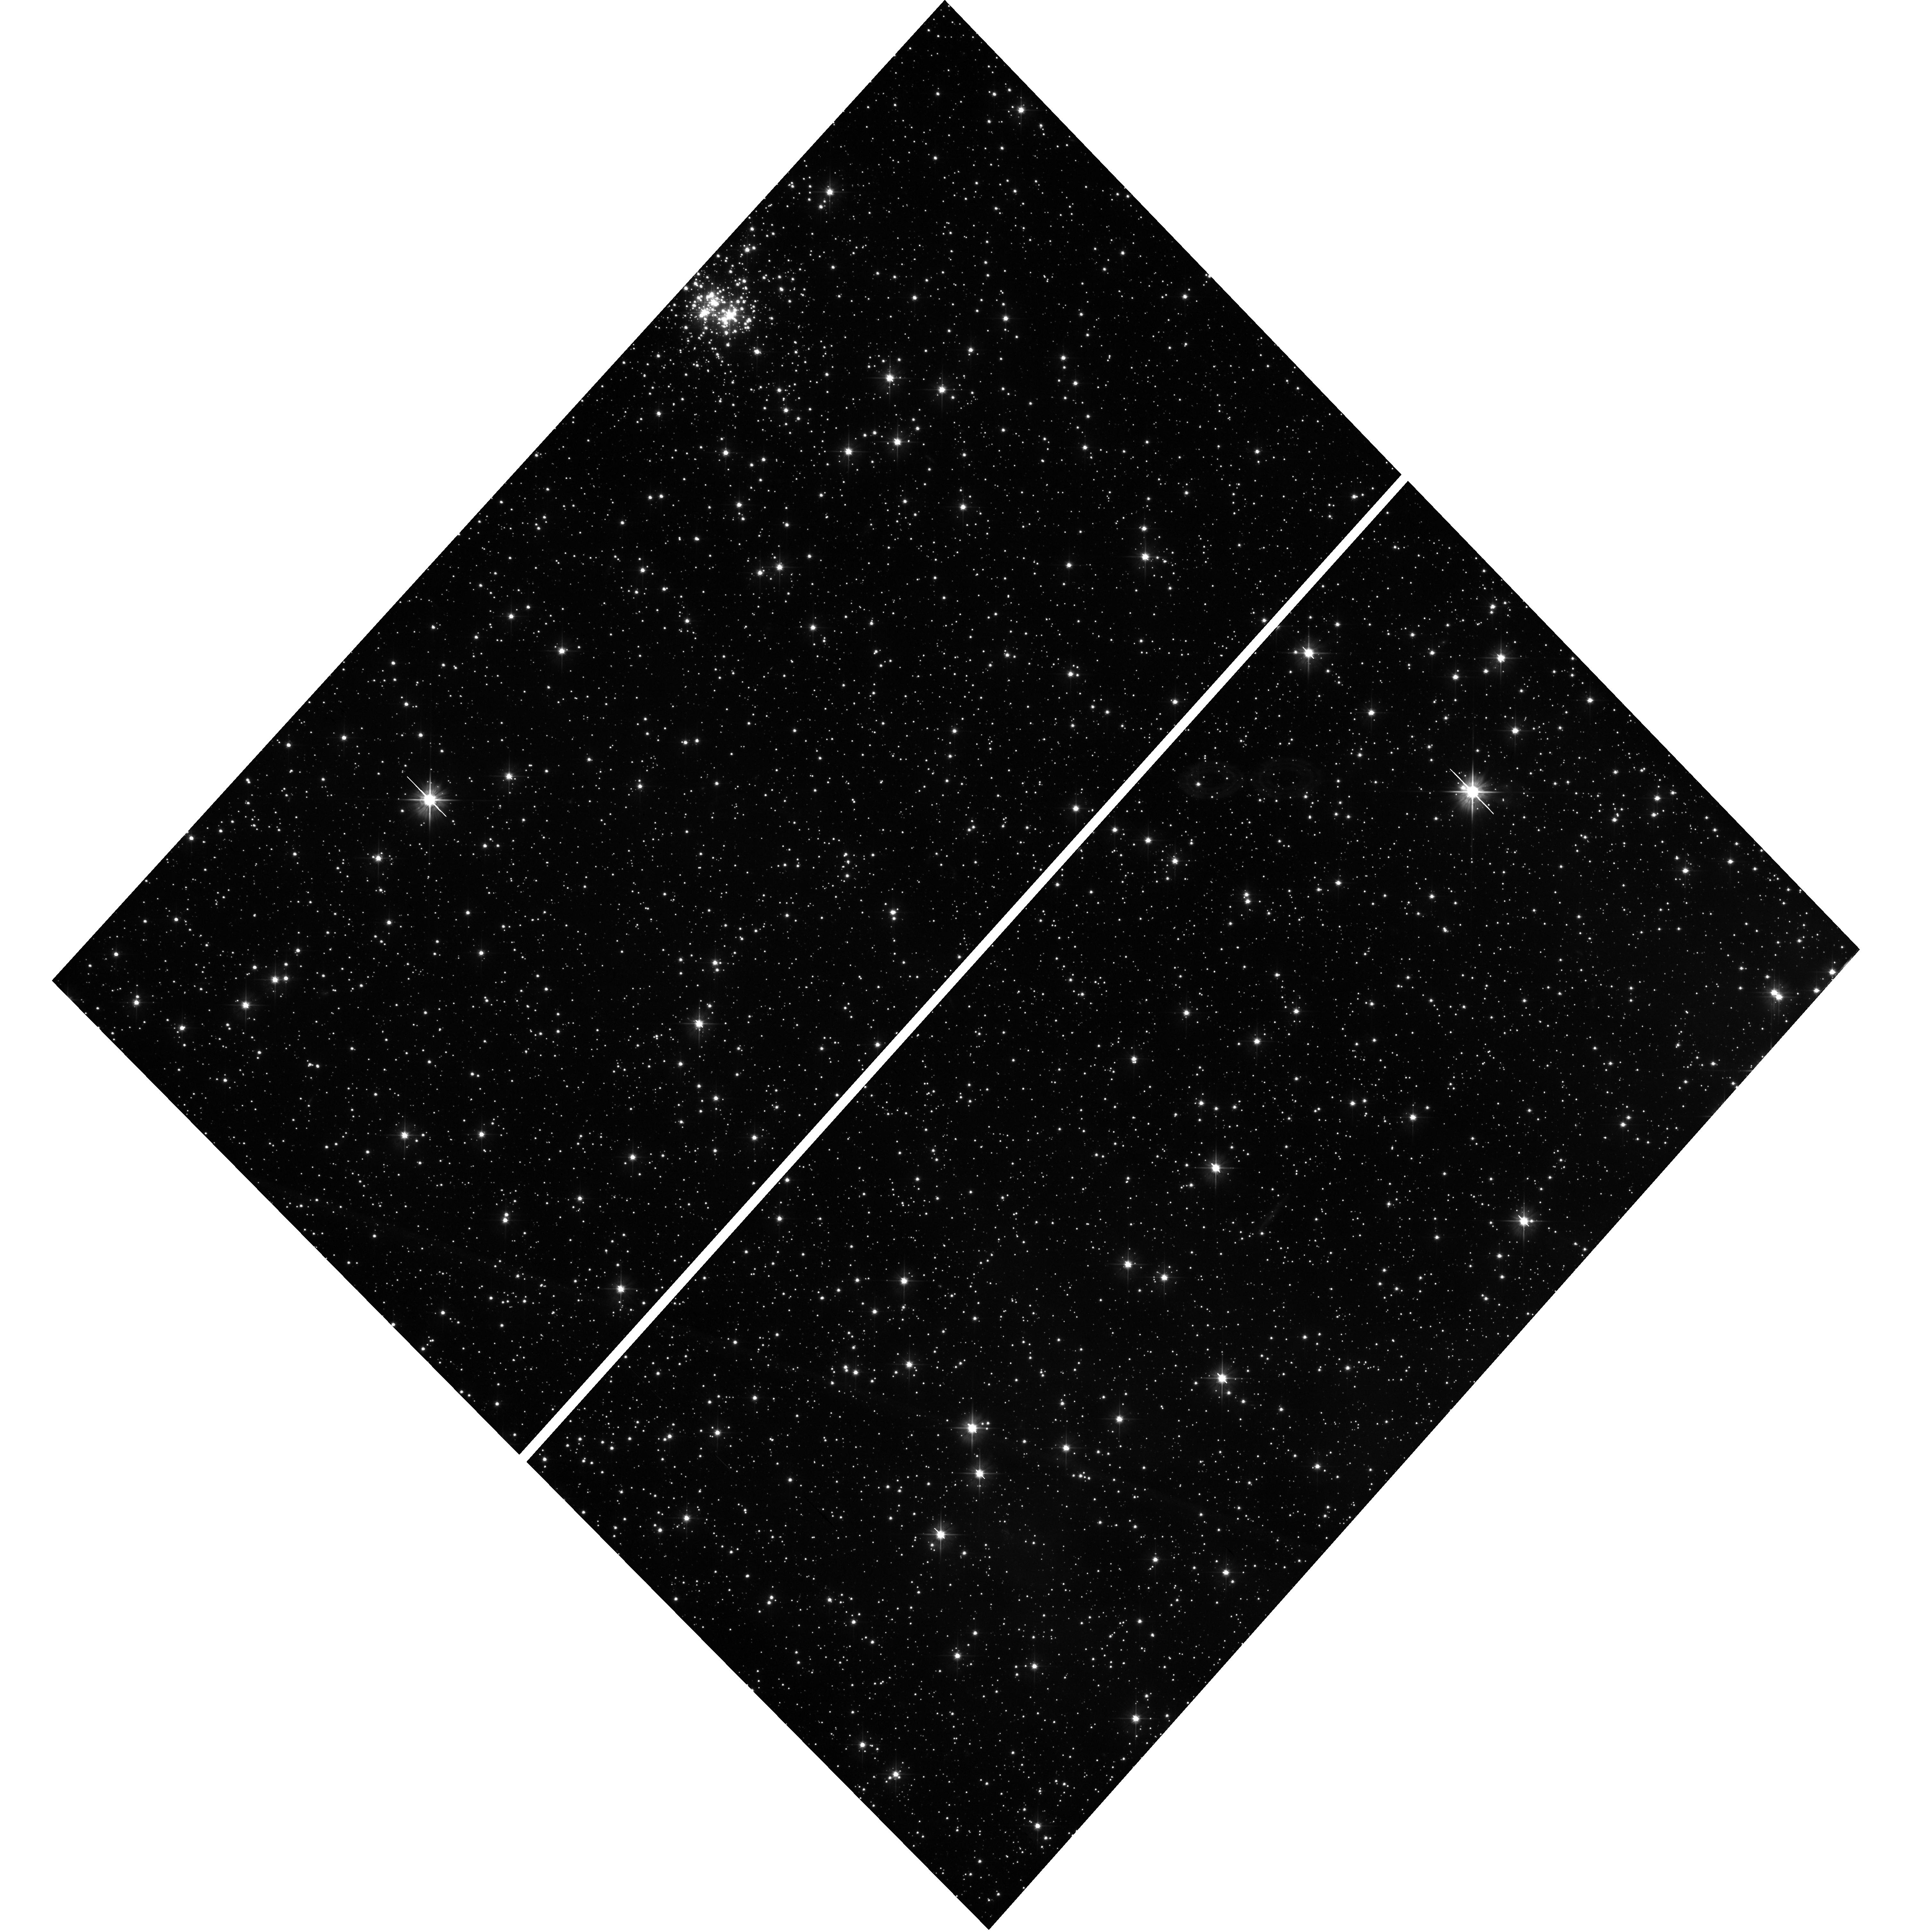
Target: field at RA 15.066°, Dec -72.114°. Instrument: WFC3/UVIS. Filter: F475X. Exposure: 35 min. Observation ID: hst_17530_16_wfc3_uvis_f475x_ifa816

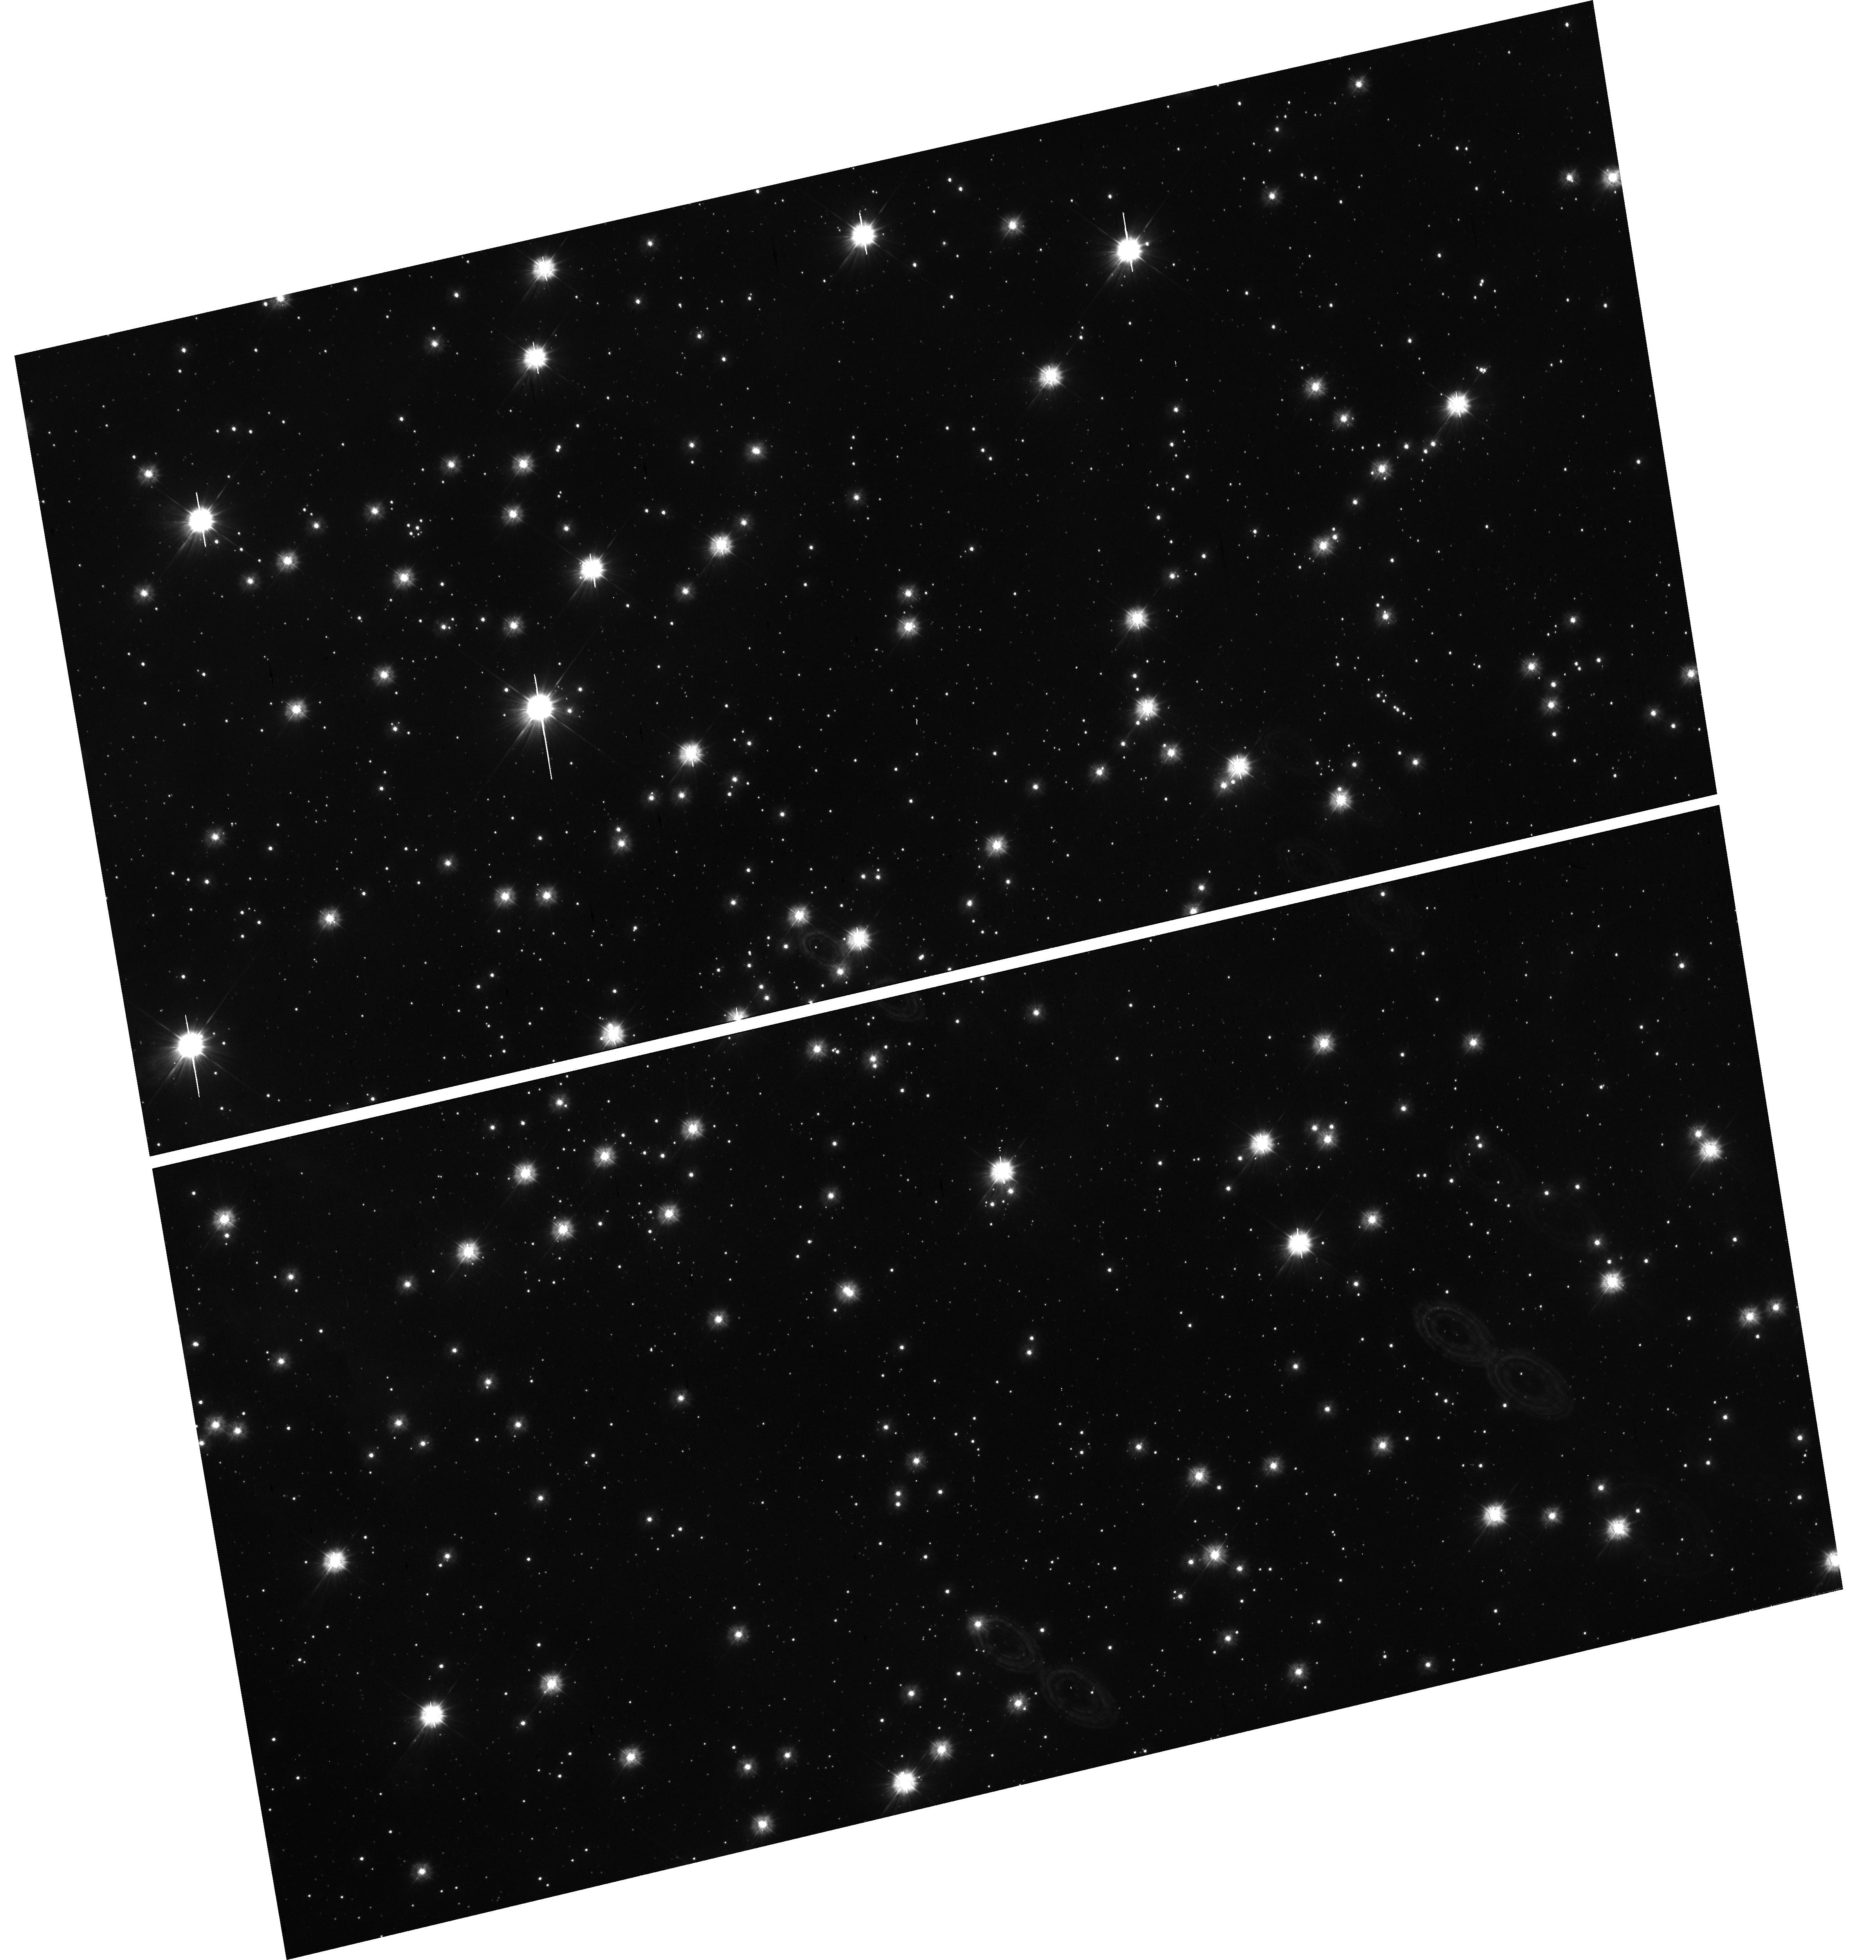
Target: field at RA 15.862°, Dec -72.067°. Instrument: WFC3/UVIS. Filter: F300X. Exposure: 37 min. Observation ID: hst_17530_13_wfc3_uvis_f300x_ifa813

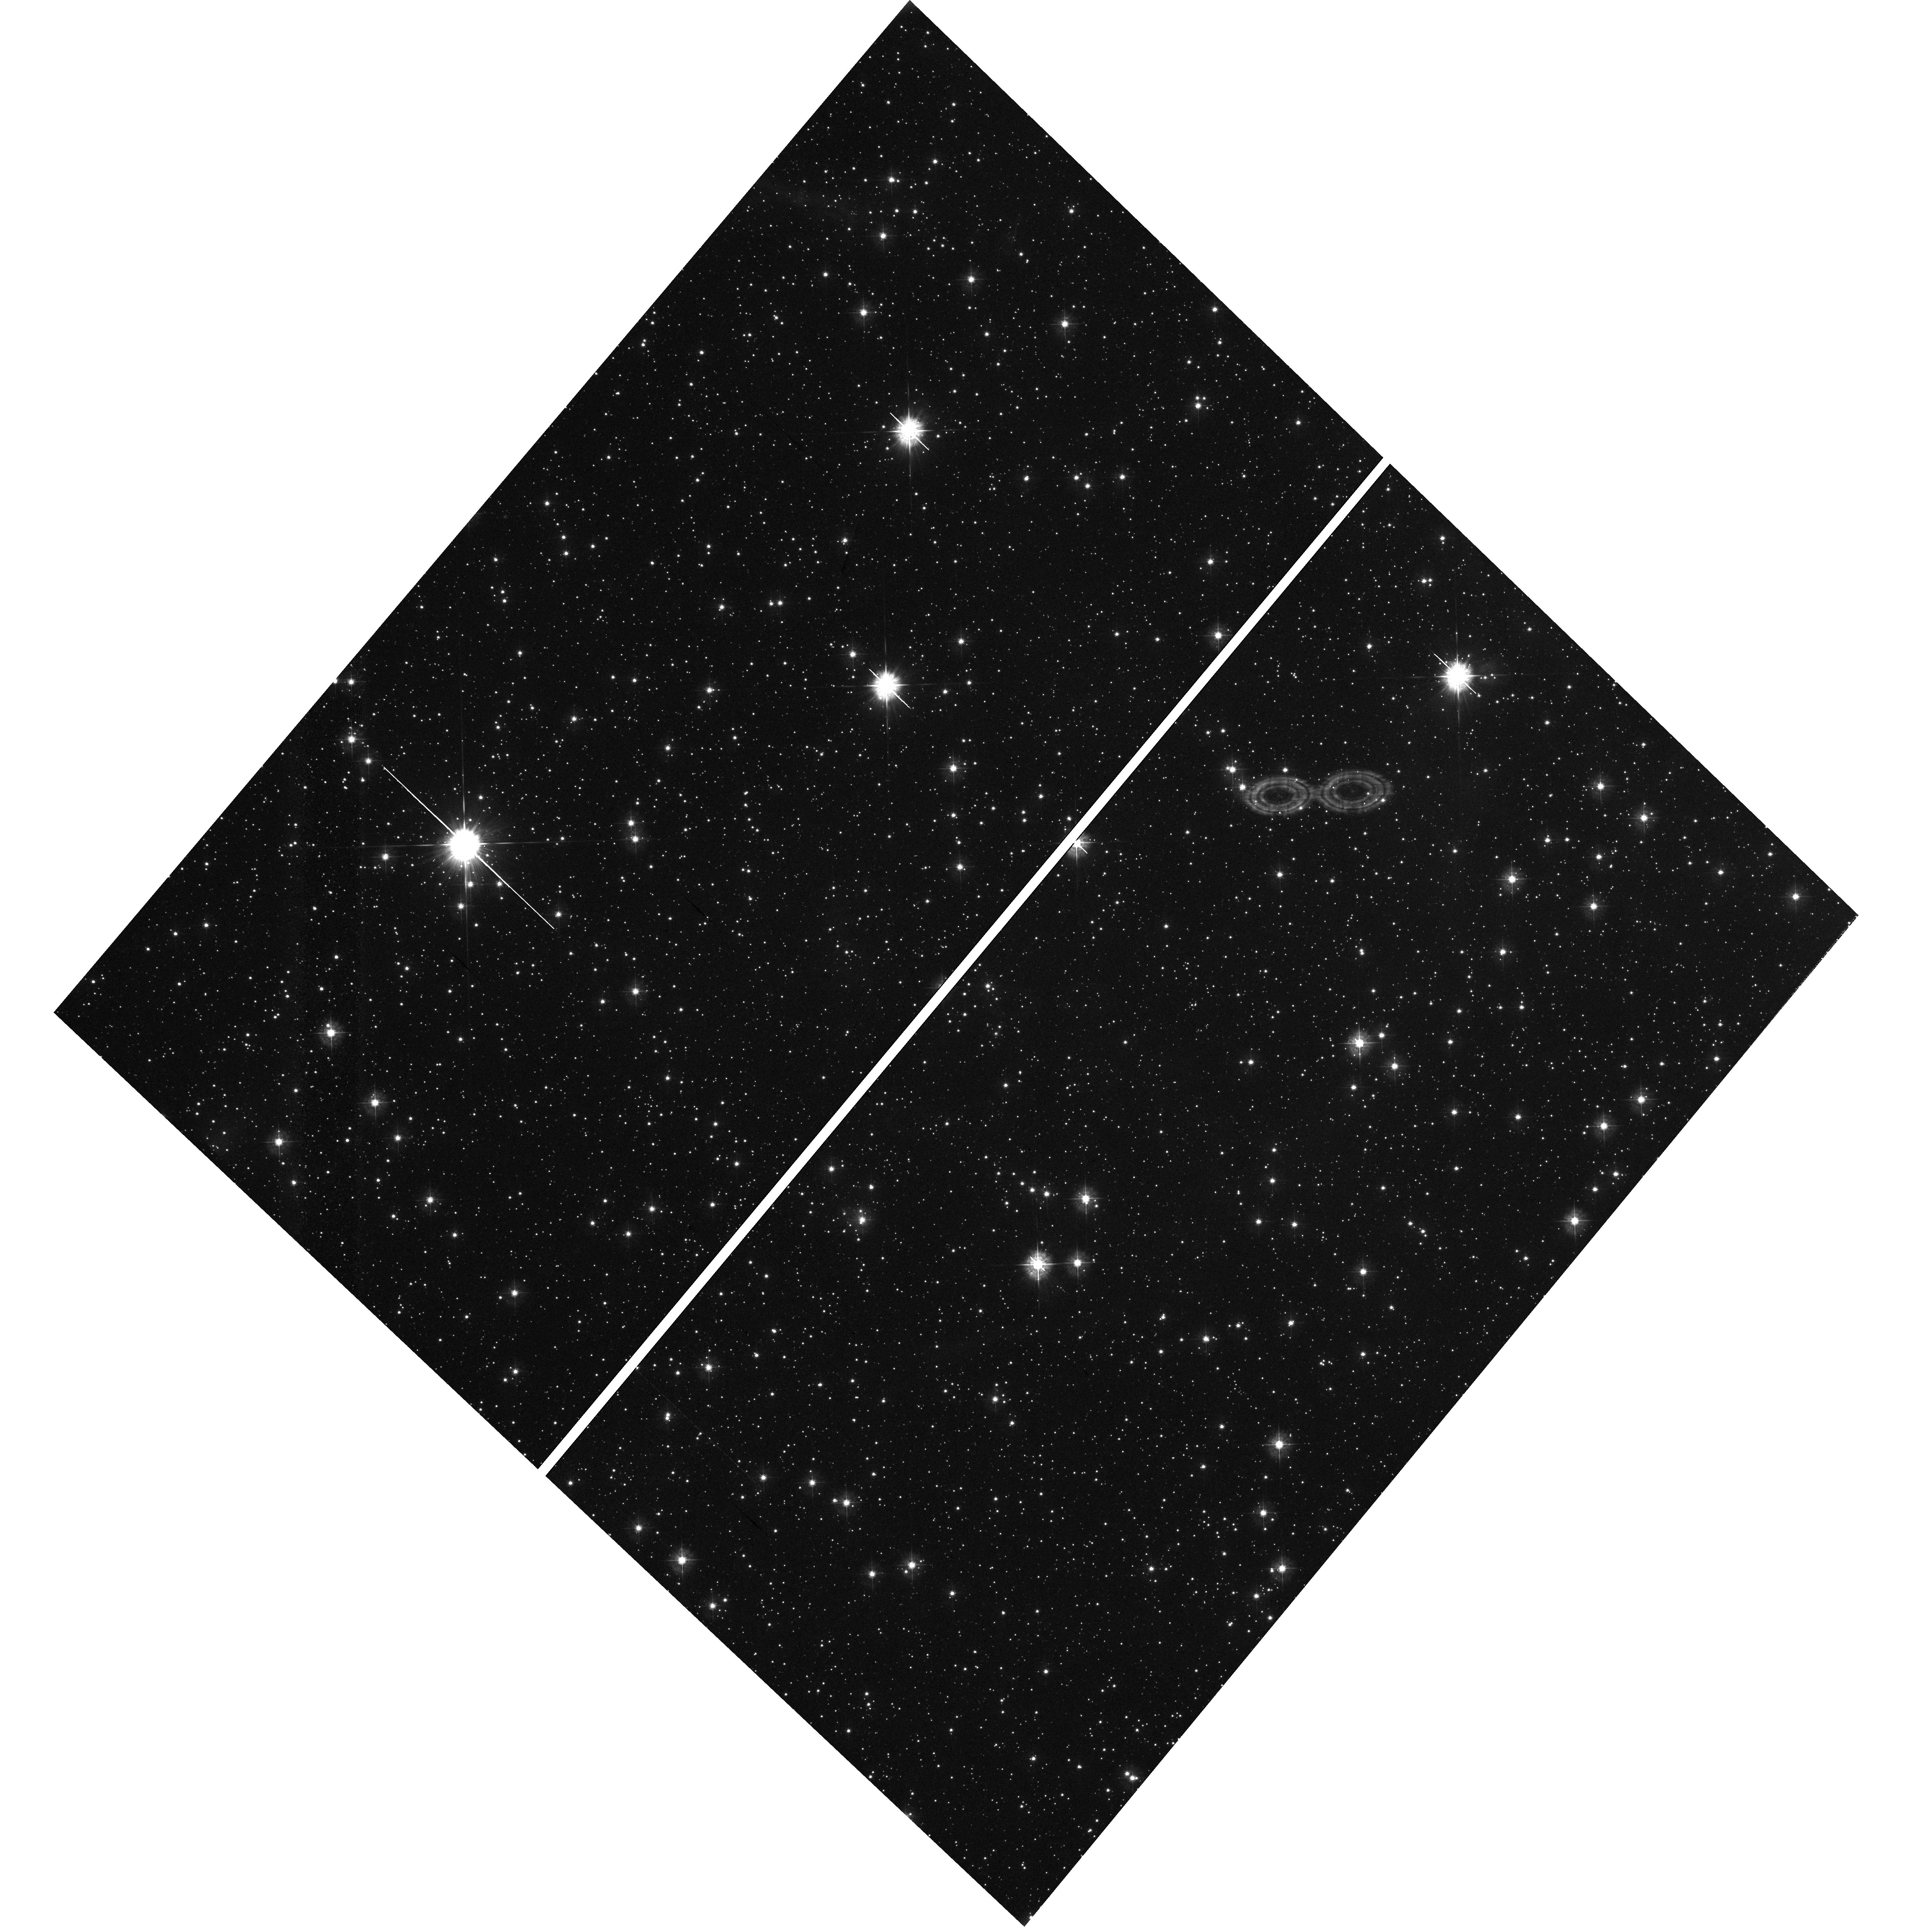
Target: field at RA 14.965°, Dec -72.239°. Instrument: WFC3/UVIS. Filter: F390W. Exposure: 35 min. Observation ID: hst_17530_18_wfc3_uvis_f390w_ifa818

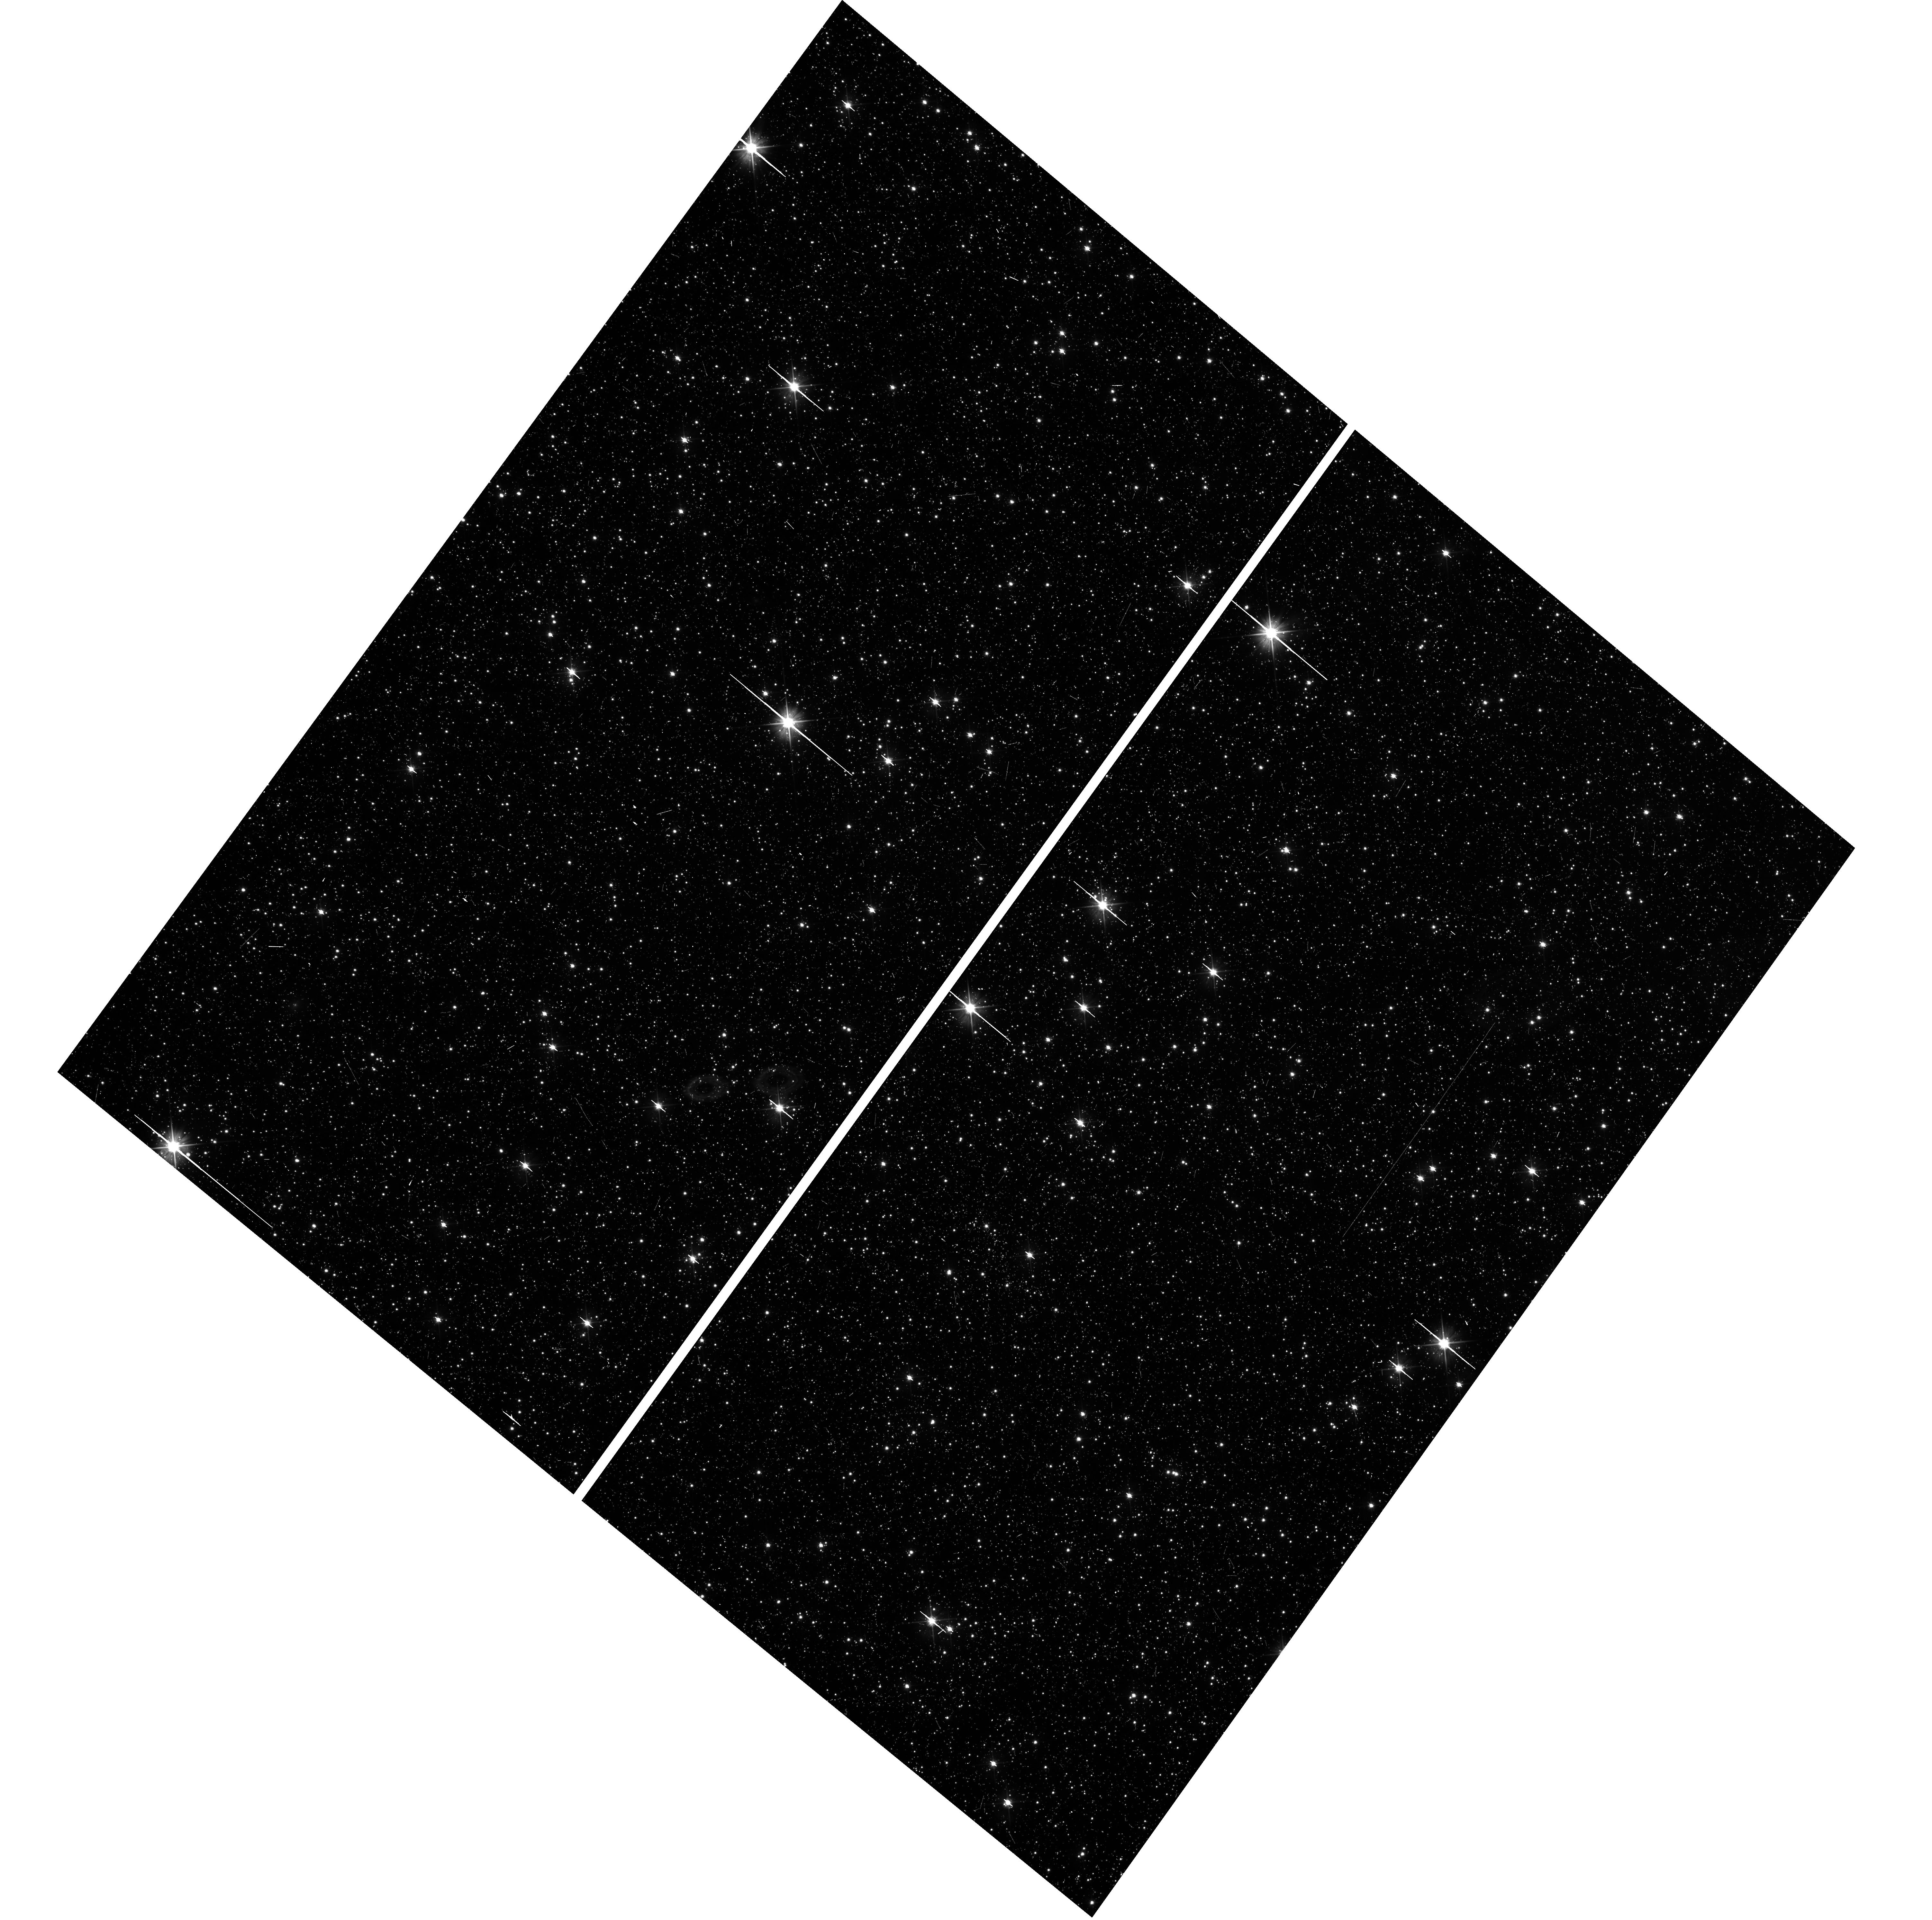
Target: field at RA 12.882°, Dec -72.812°. Instrument: WFC3/UVIS. Filter: F475X. Exposure: 13 min. Observation ID: hst_17530_02_wfc3_uvis_f475x_ifa802

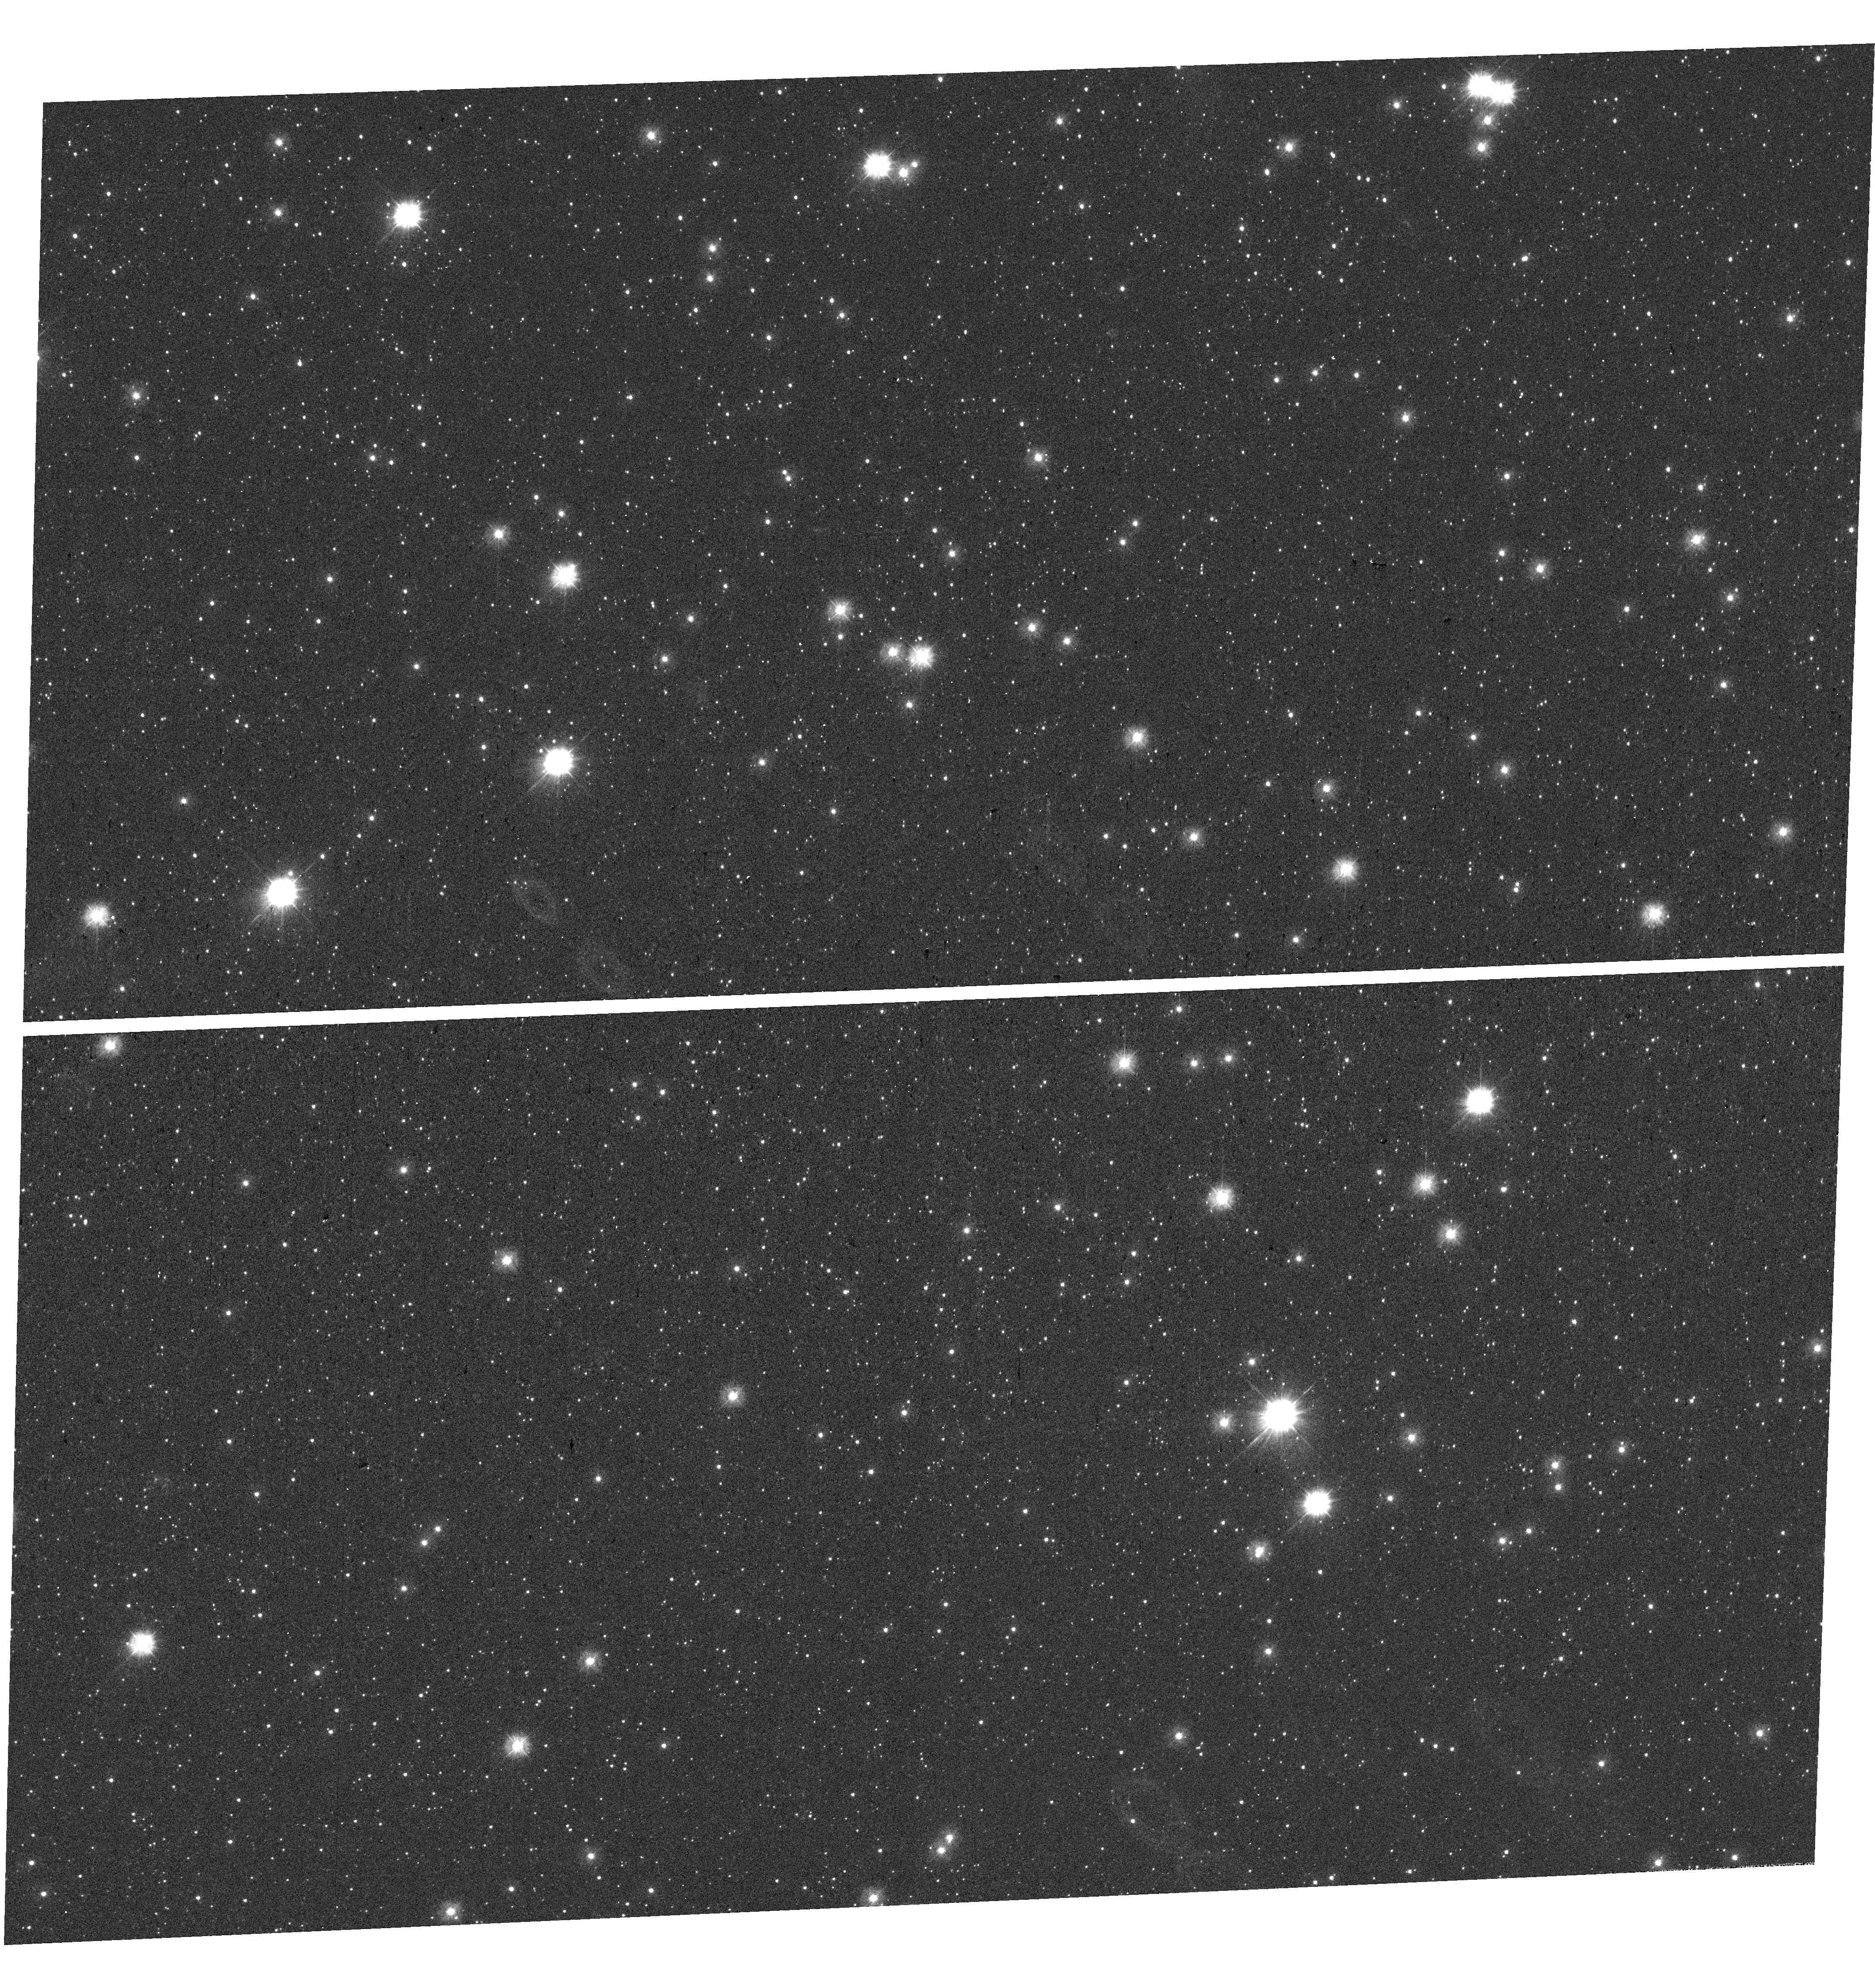
Target: field at RA 16.375°, Dec -72.373°. Instrument: WFC3/UVIS. Filter: F300X. Exposure: 18 min. Observation ID: hst_17530_06_wfc3_uvis_f300x_ifa806

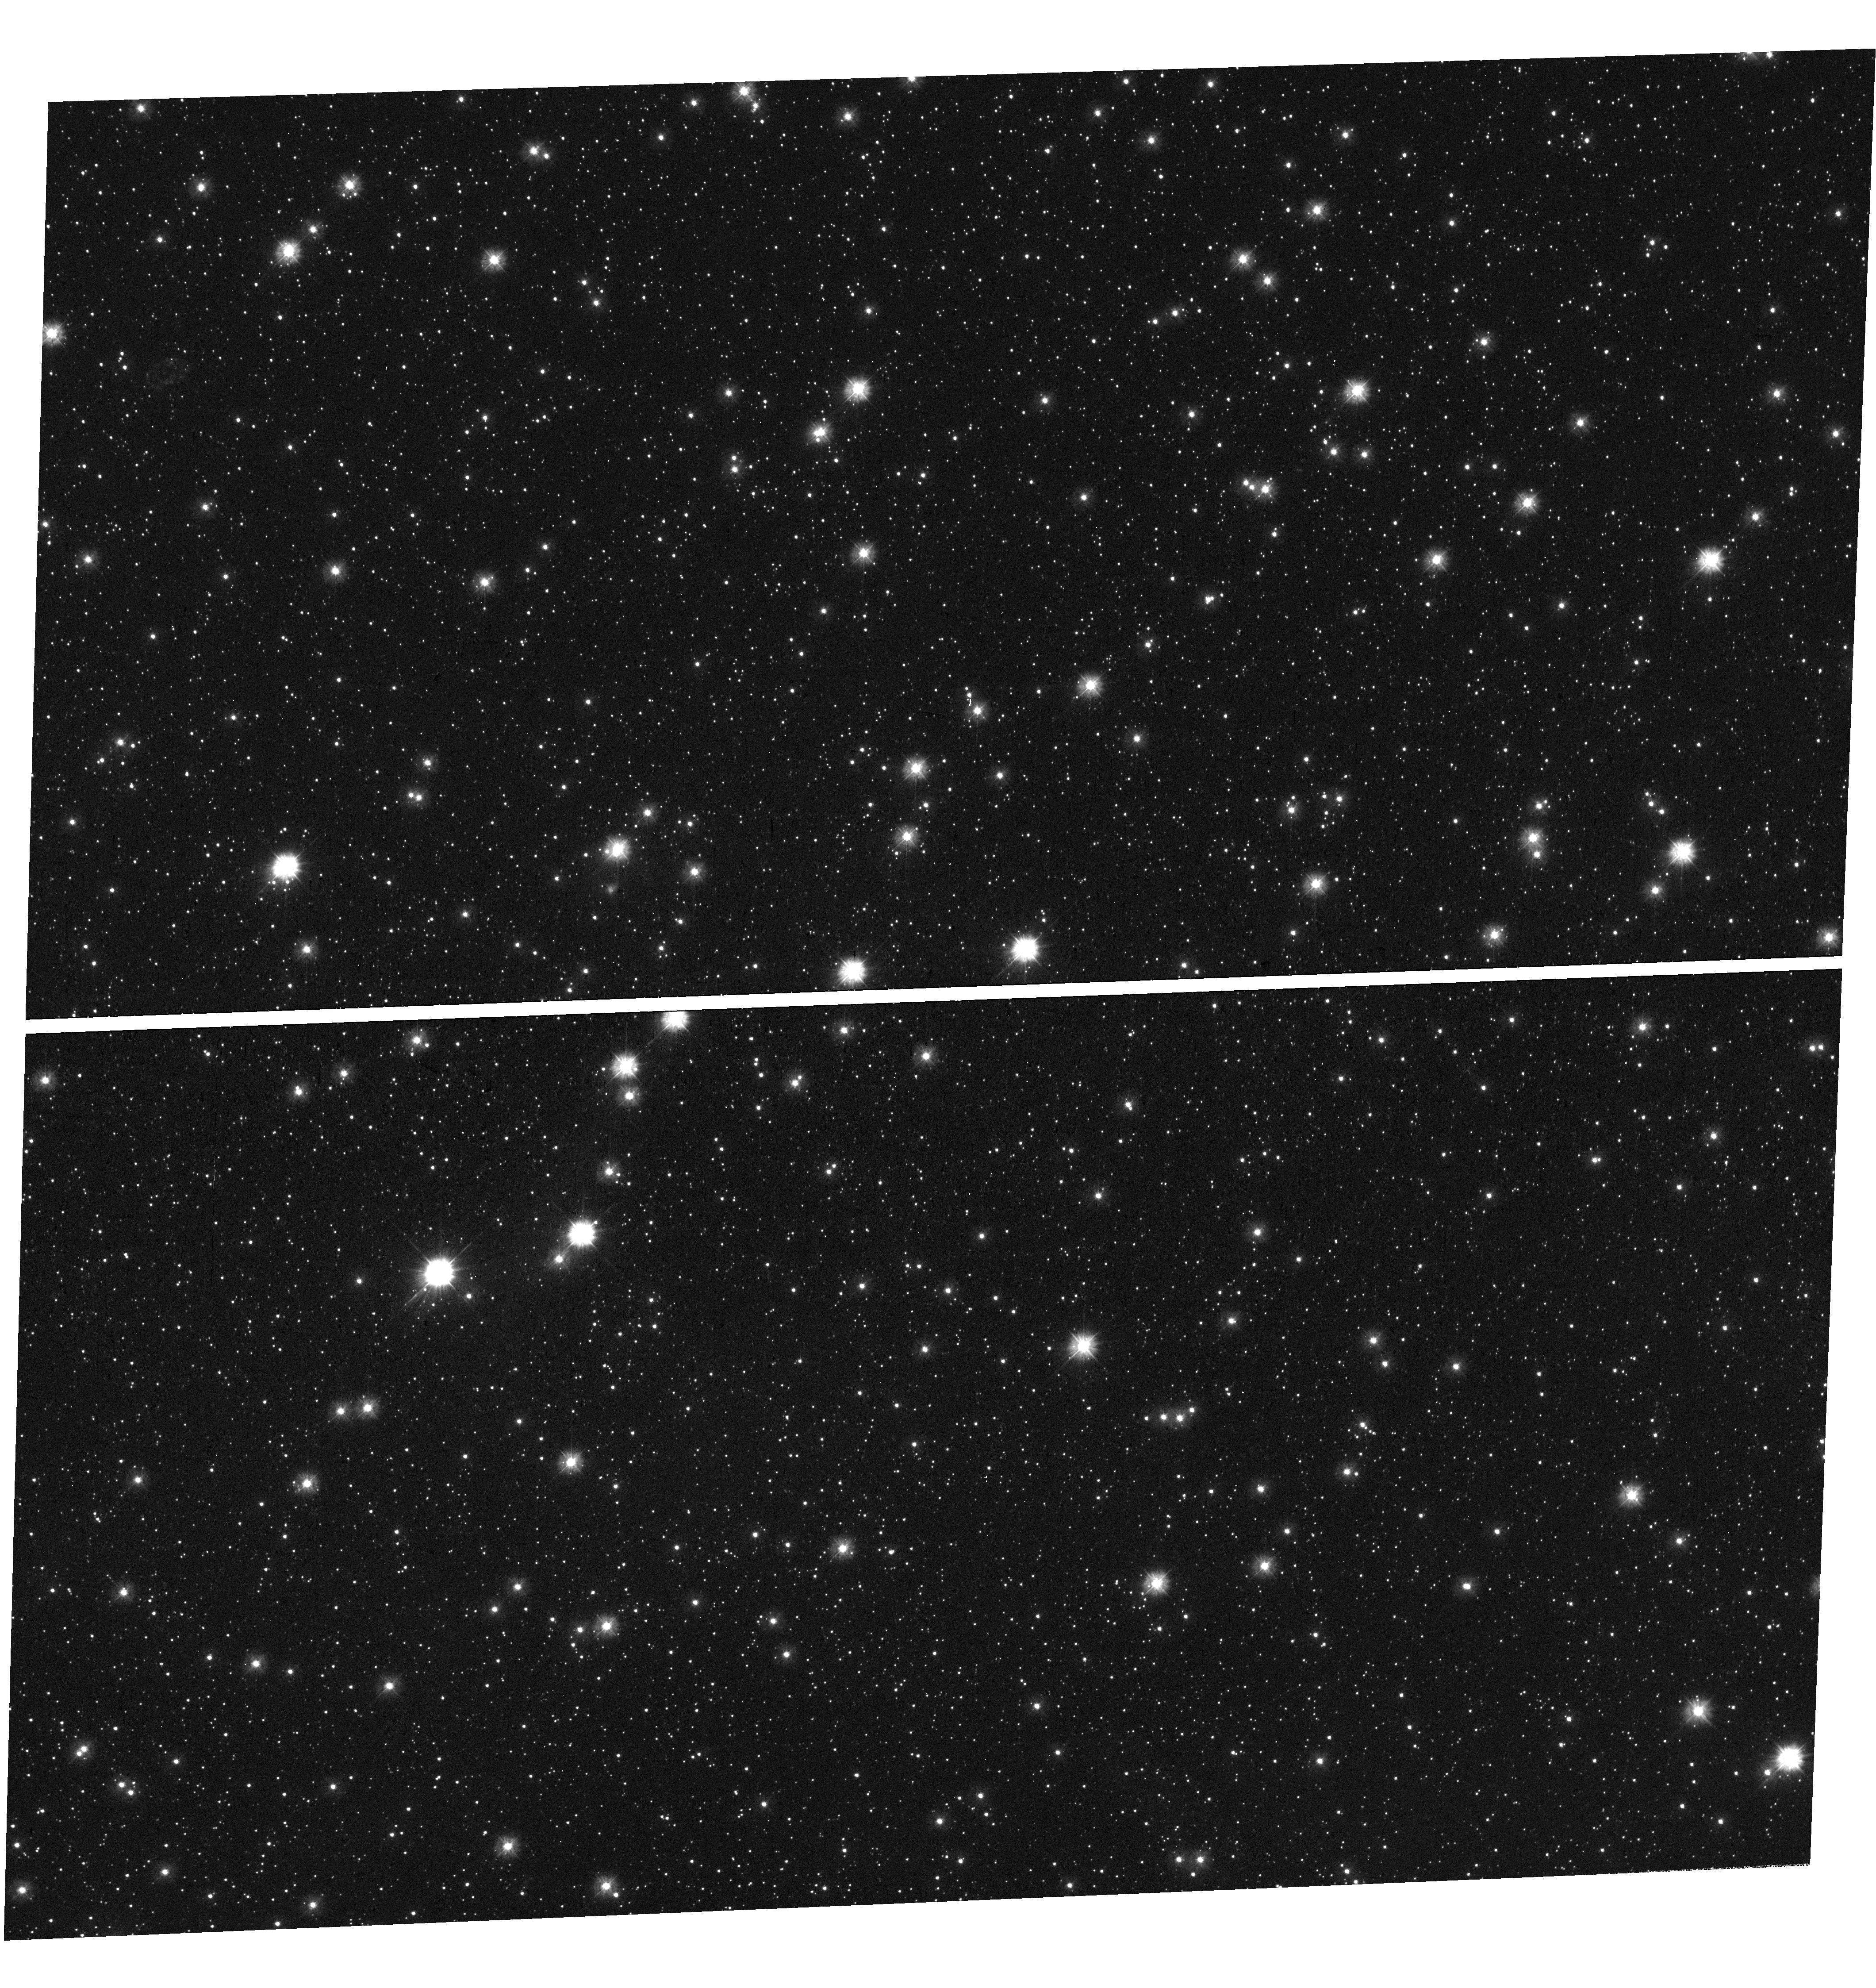
Target: field at RA 13.661°, Dec -72.659°. Instrument: WFC3/UVIS. Filter: F300X. Exposure: 42 min. Observation ID: hst_17530_20_wfc3_uvis_f300x_ifa820

Hot and cool - hot companions as probes of red supergiants (PI: Patrick, Lee)

Most massive stars are born in binary systems, with 70% expected to interact with a companion within their lifetimes. The consequences of these interactions for subsequent evolutionary stages and for the endpoints of stellar evolution are still not well understood, particularly in both low-metallicity environments and for the red supergiant (RSG) phase: the final evolutionary stage before supernova for the majority of massive stars. Ultra-violet (UV) photometric observations of the Small Magellanic Cloud (SMC) have identified almost 100 RSGs with UV bright companions. As UV photometry alone can not independently determine stellar parameters of the companion or constrain the level of circumstellar extinction, we propose a unique survey of these RSG binaries in the UV using STIS spectroscopy. We have selected 22 binary systems that contain the most massive RSGs, the brightest companions and the dustiest binary systems. These observations will allow us to accurately determine the ages and masses of the hot companions and the extinction towards these systems to provide an independent calibration to RSG luminosities and masses and determine the frequency of interactions in RSG binary systems. These results will break degeneracies in the mass estimates of RSGs and their hot companions in the low-metallicity environment of the SMC, in orbital configurations and mass ranges that may result in hot Wolf-Rayet stars, stripped envelope supernovae and ultimately double compact object binary systems. Parallel observations focus on obtaining uniquely deep UV images of the SMC to identify the blue core helium burning sequence.